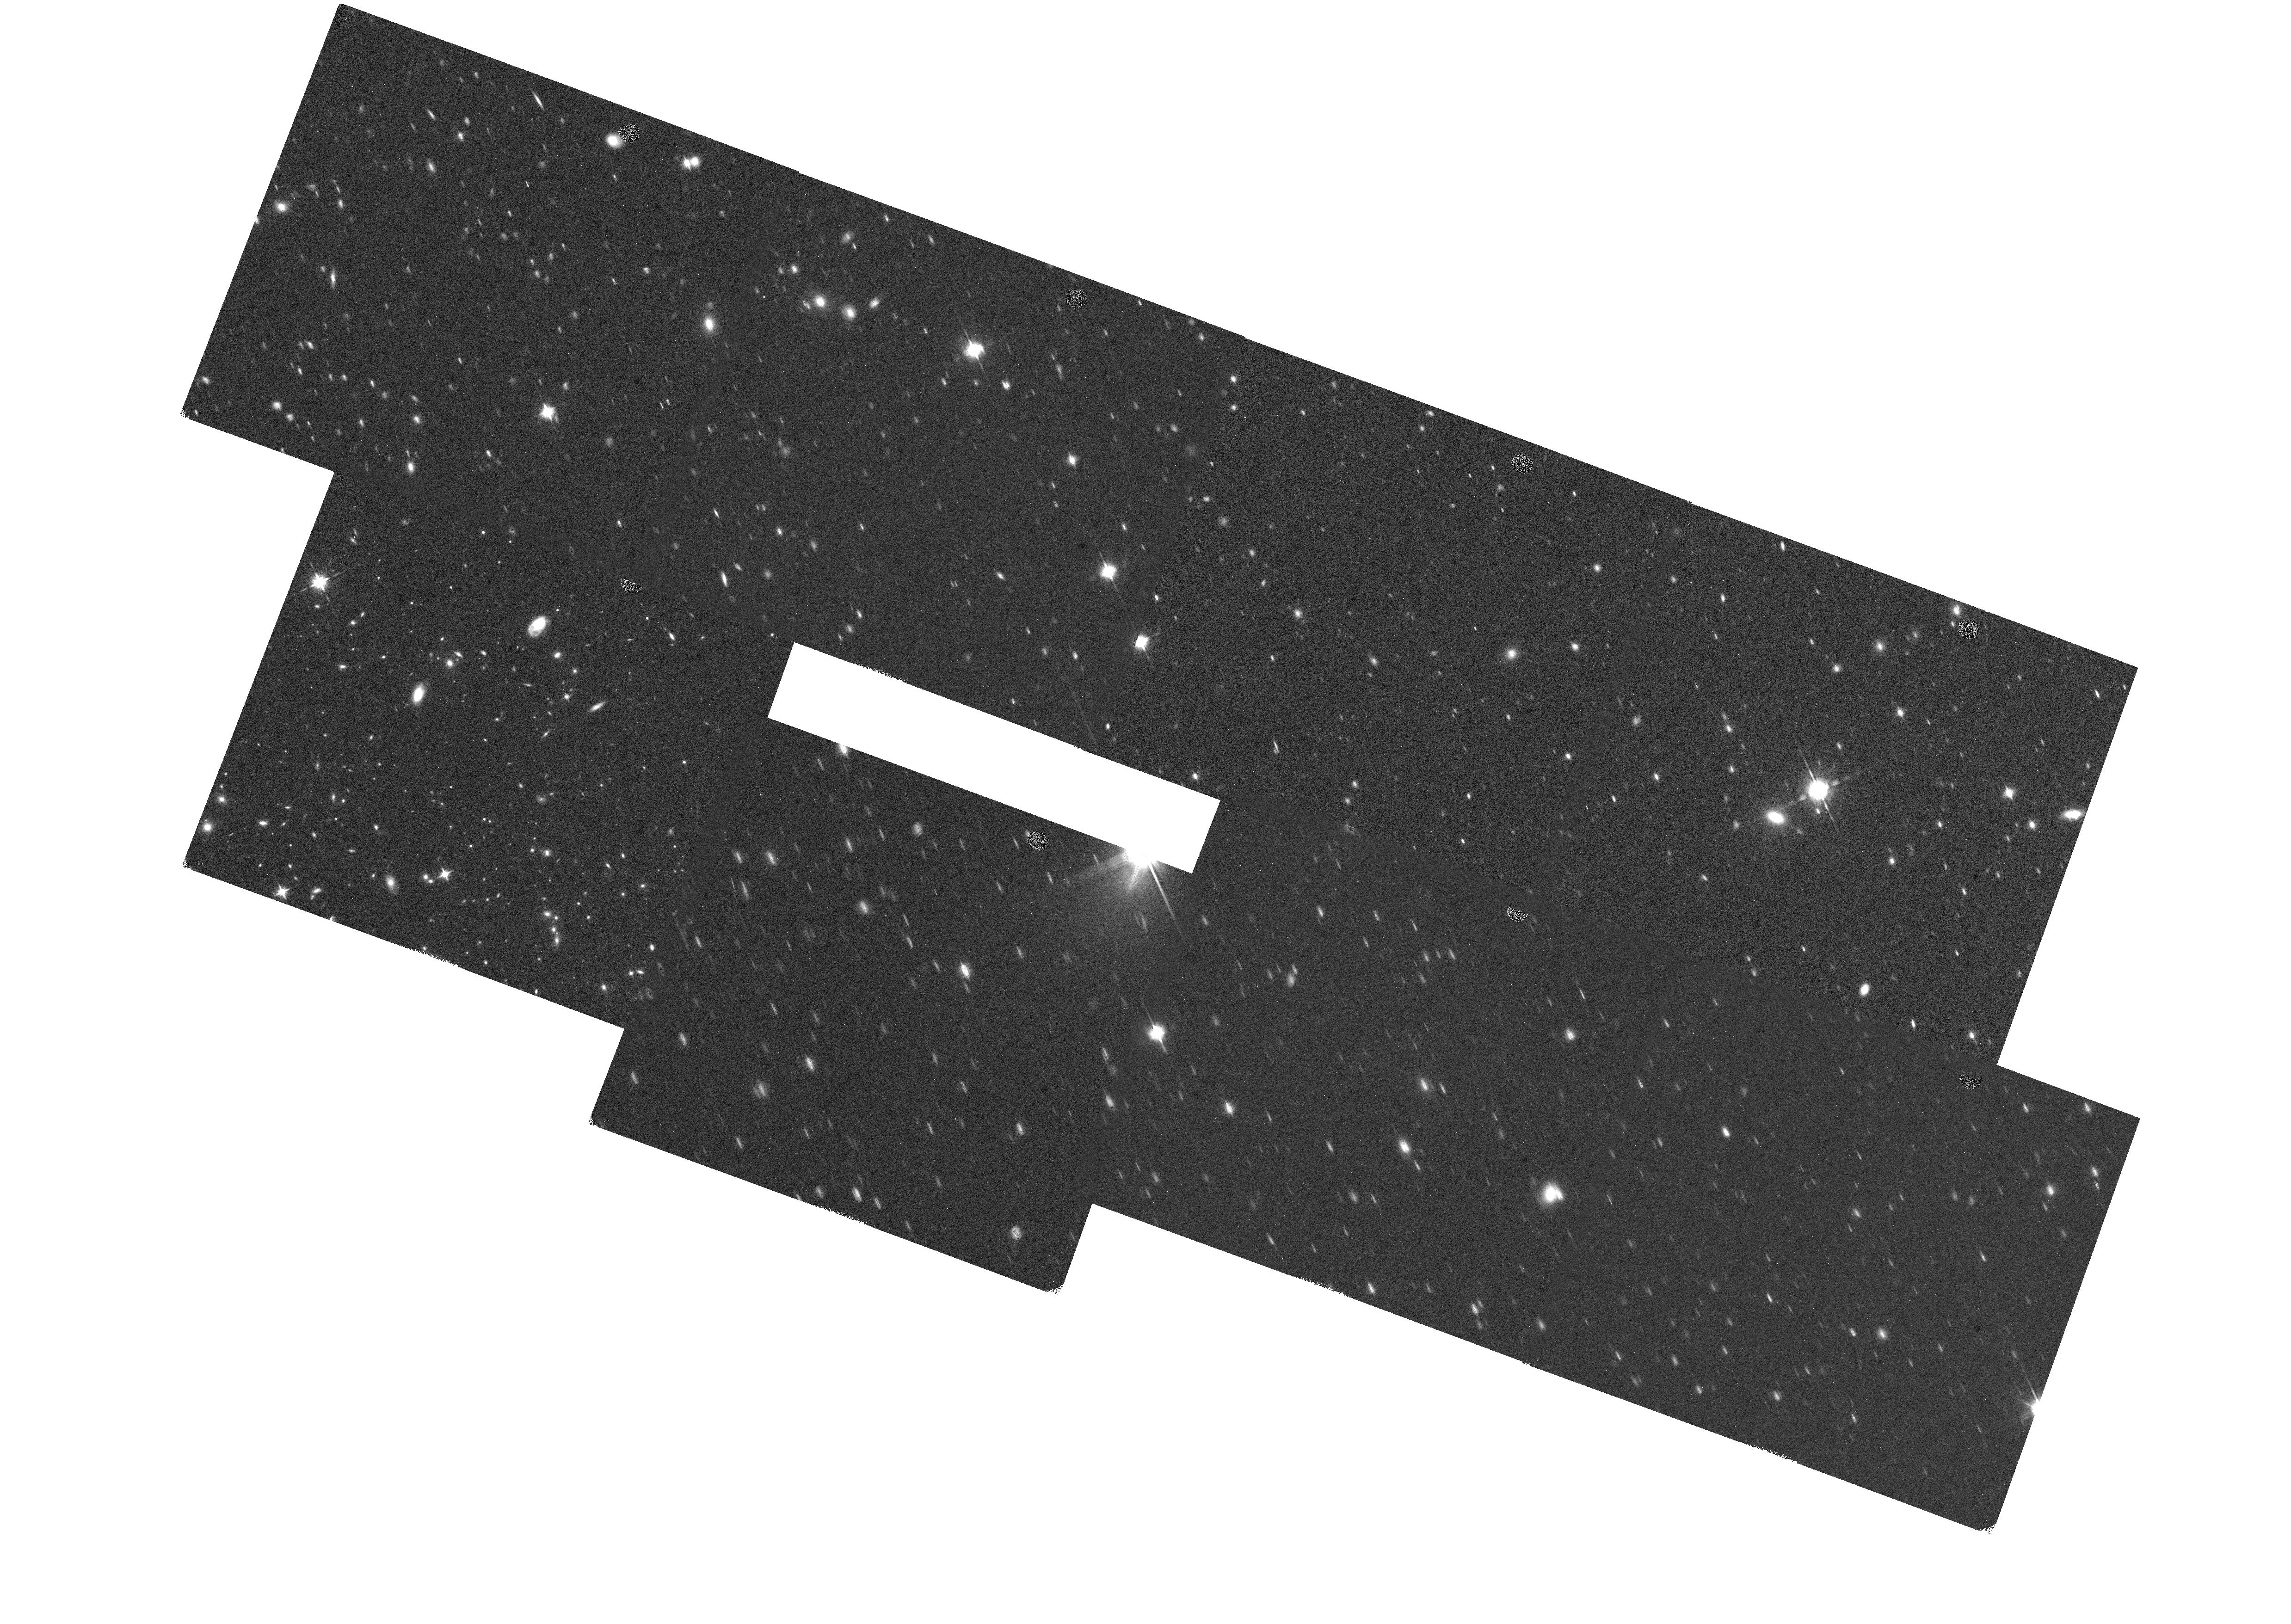
Target: COSMOS-F160W-59. Instrument: WFC3/IR. Filter: F160W. Exposure: 30 min. Observation ID: hst_16259_at_wfc3_ir_f160w_iedwat

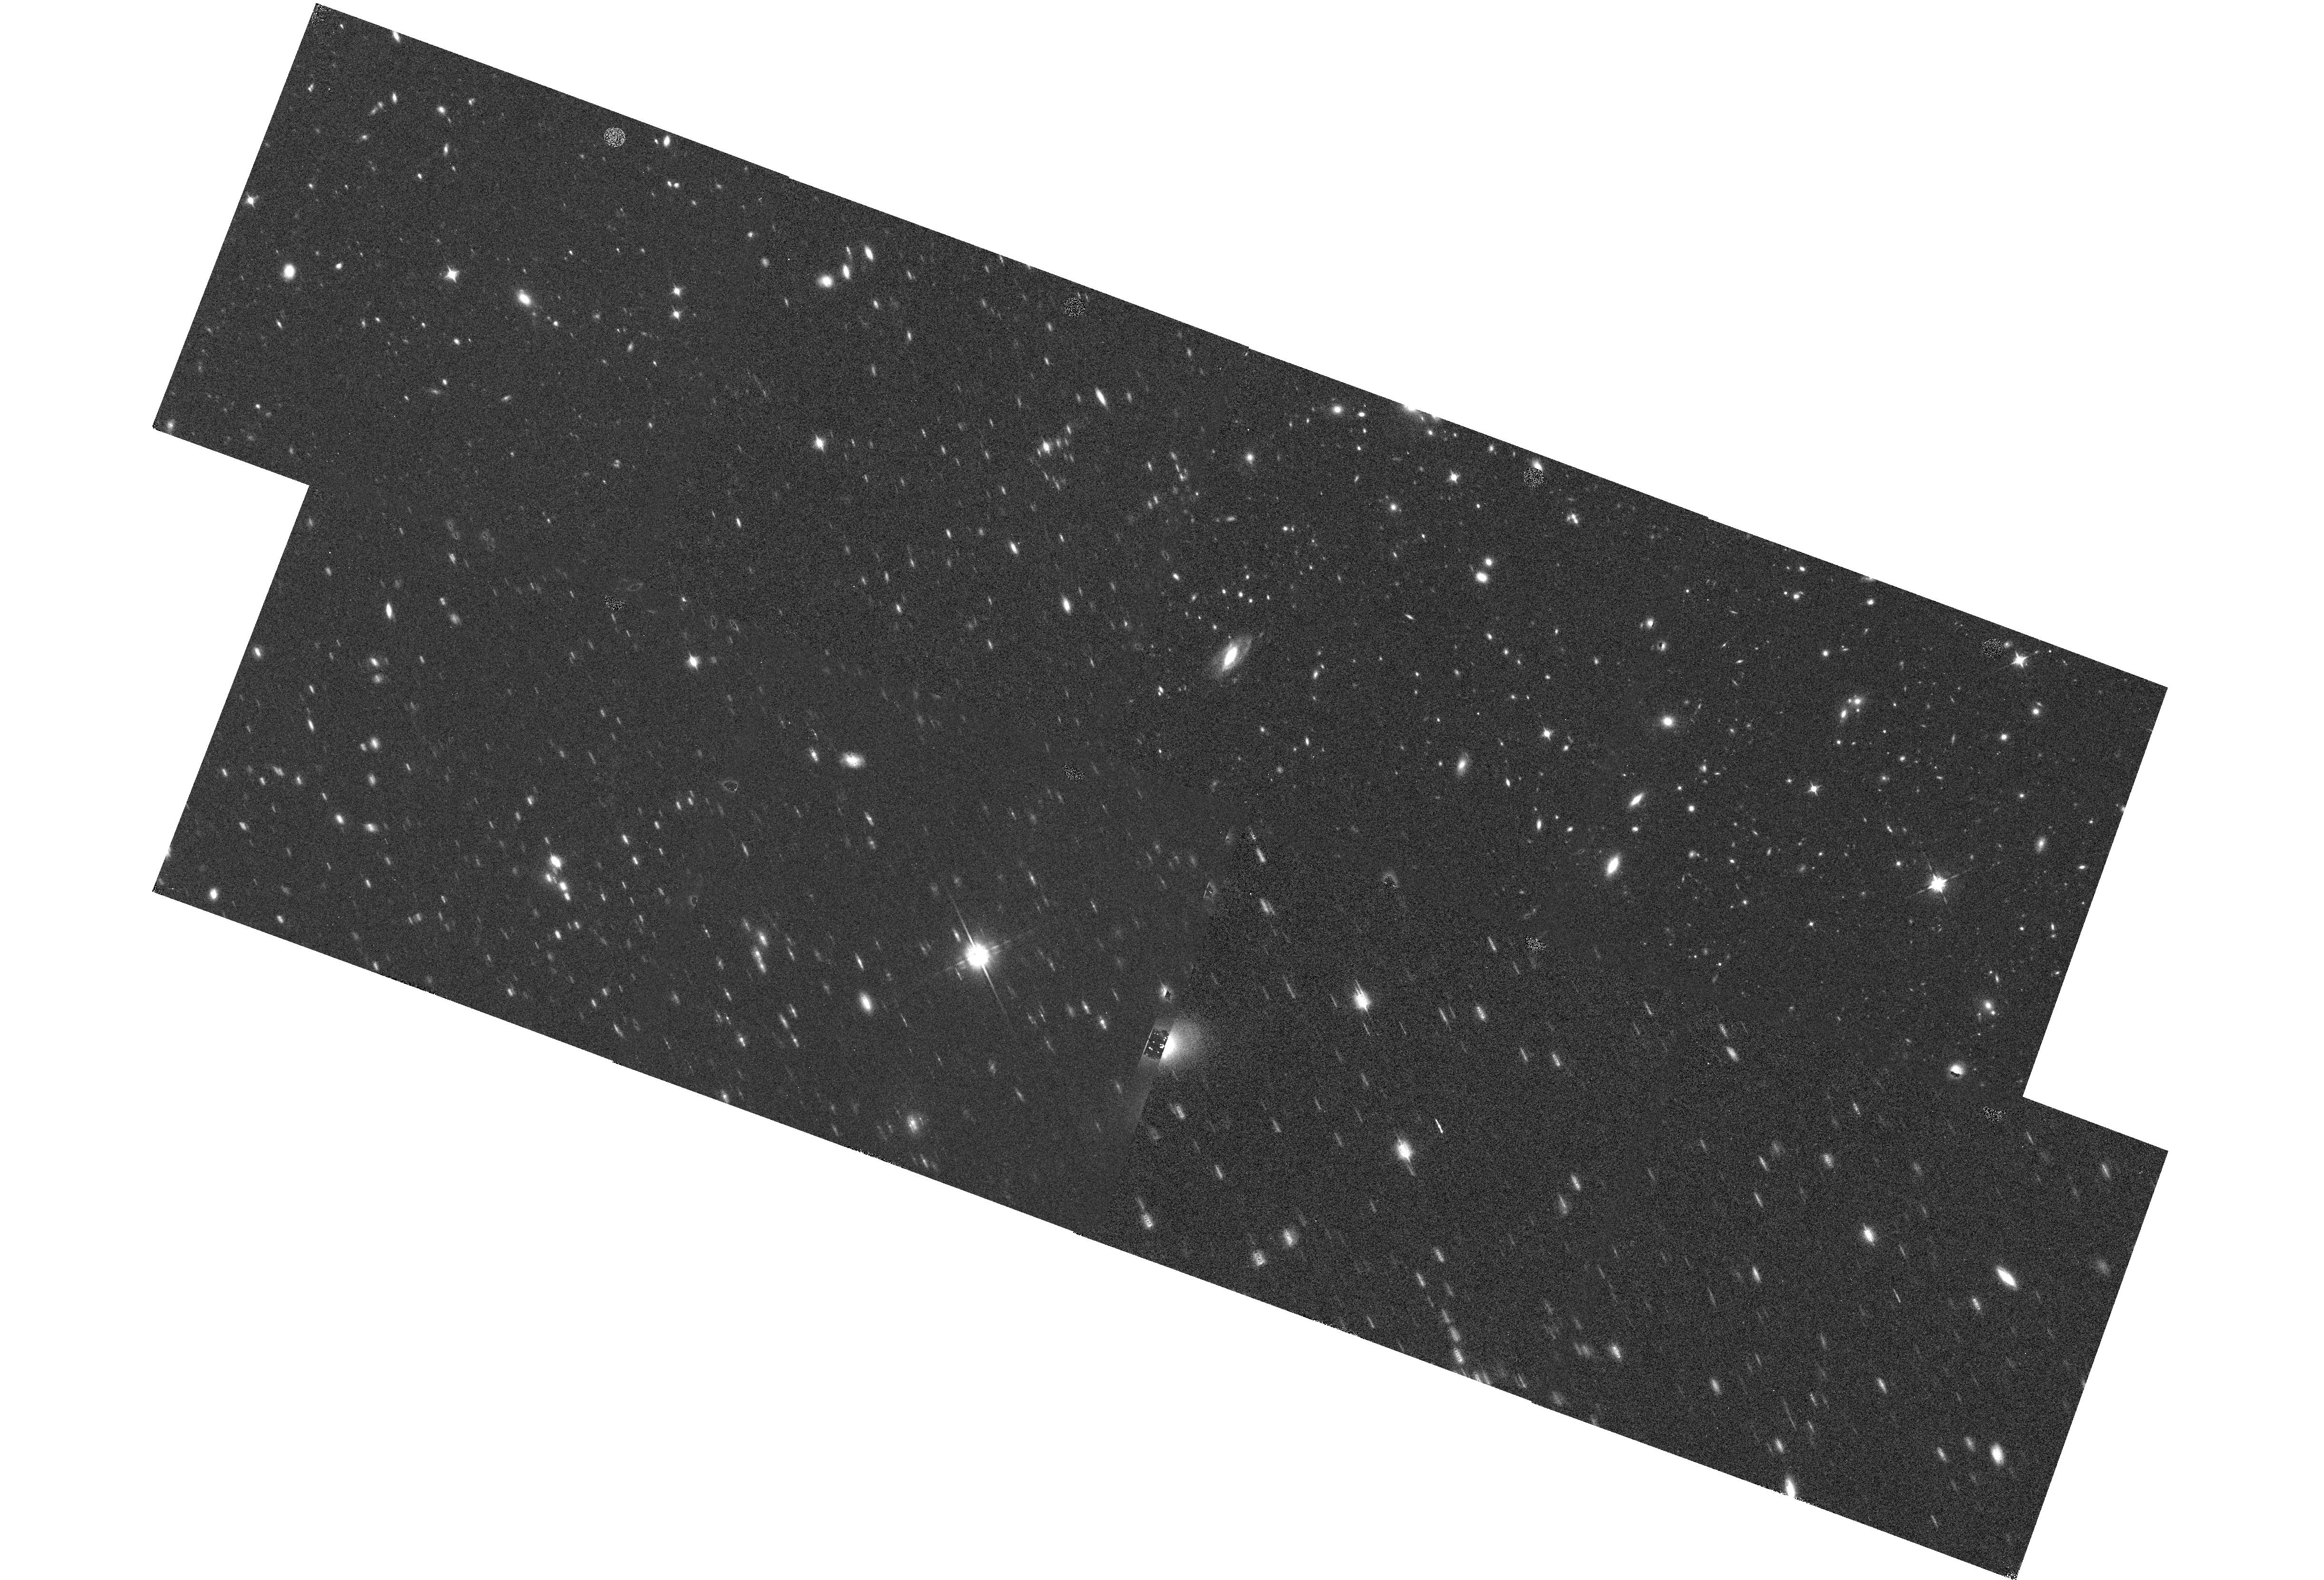
Target: COSMOS-F160W-1. Instrument: WFC3/IR. Filter: F160W. Exposure: 30 min. Observation ID: hst_16259_5u_wfc3_ir_f160w_iedw5u

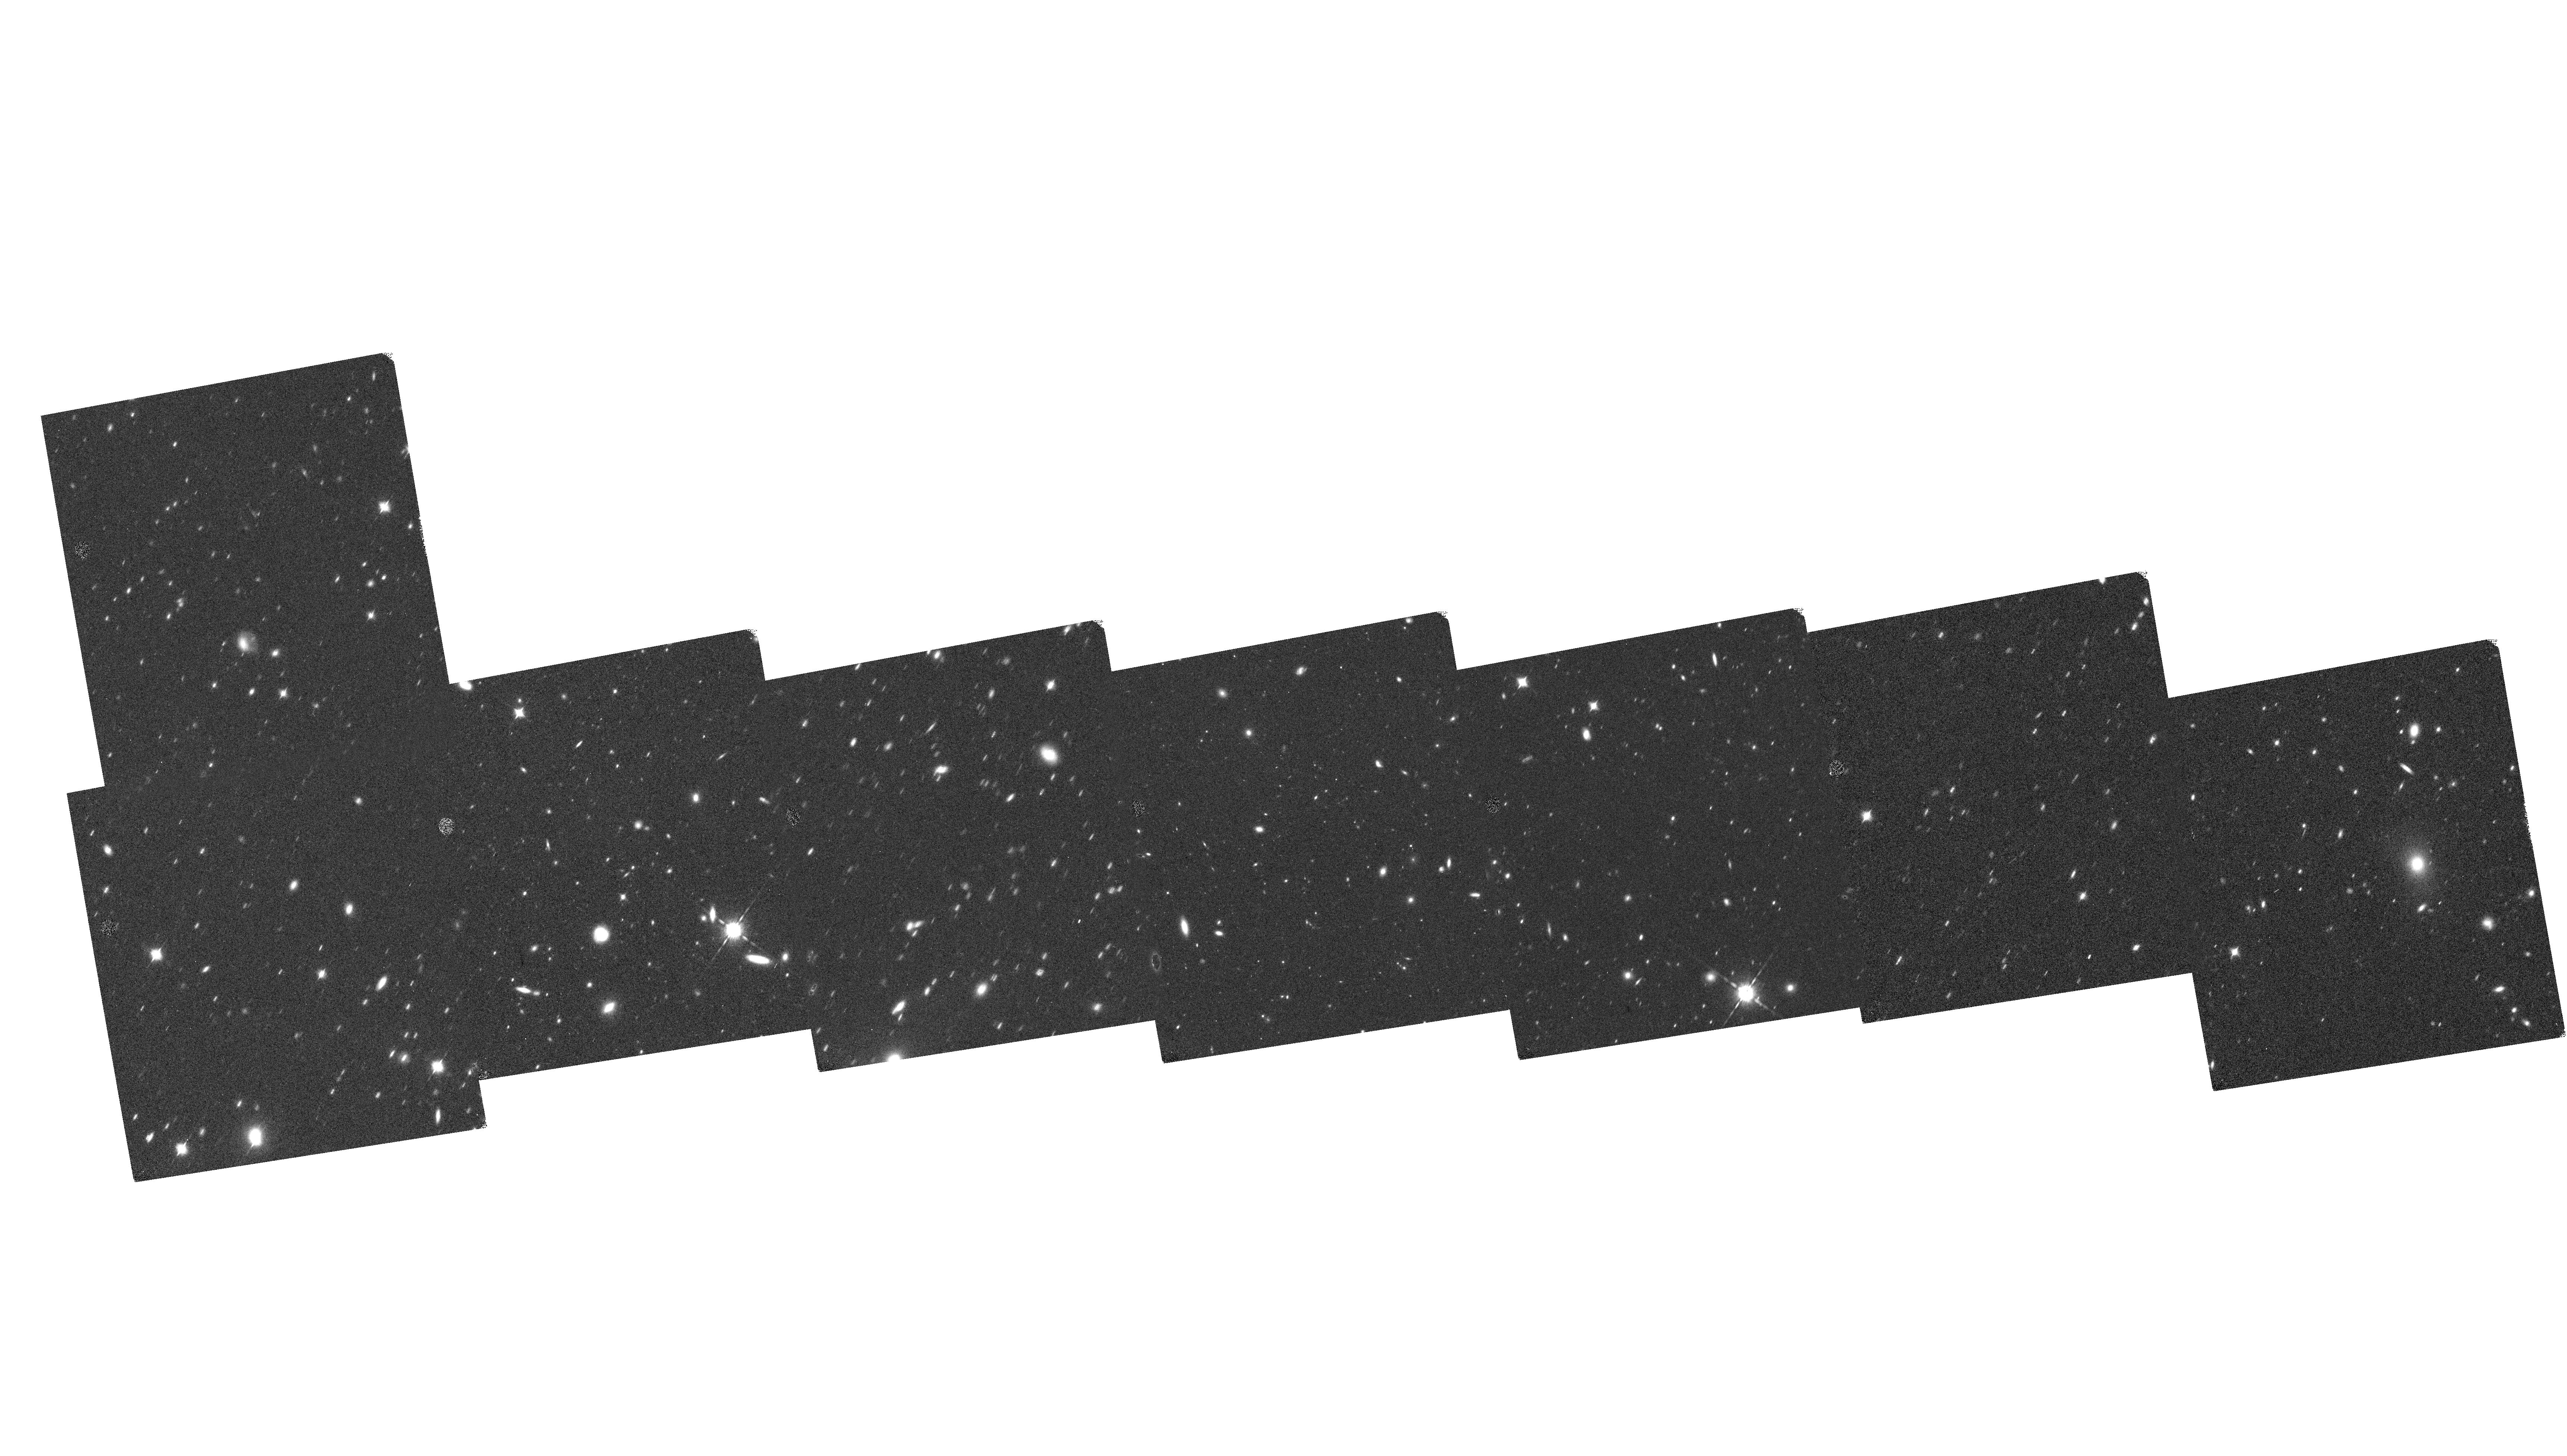
Target: COSMOS-F160W-94. Instrument: WFC3/IR. Filter: F160W. Exposure: 30 min. Observation ID: hst_16259_9j_wfc3_ir_f160w_iedw9j

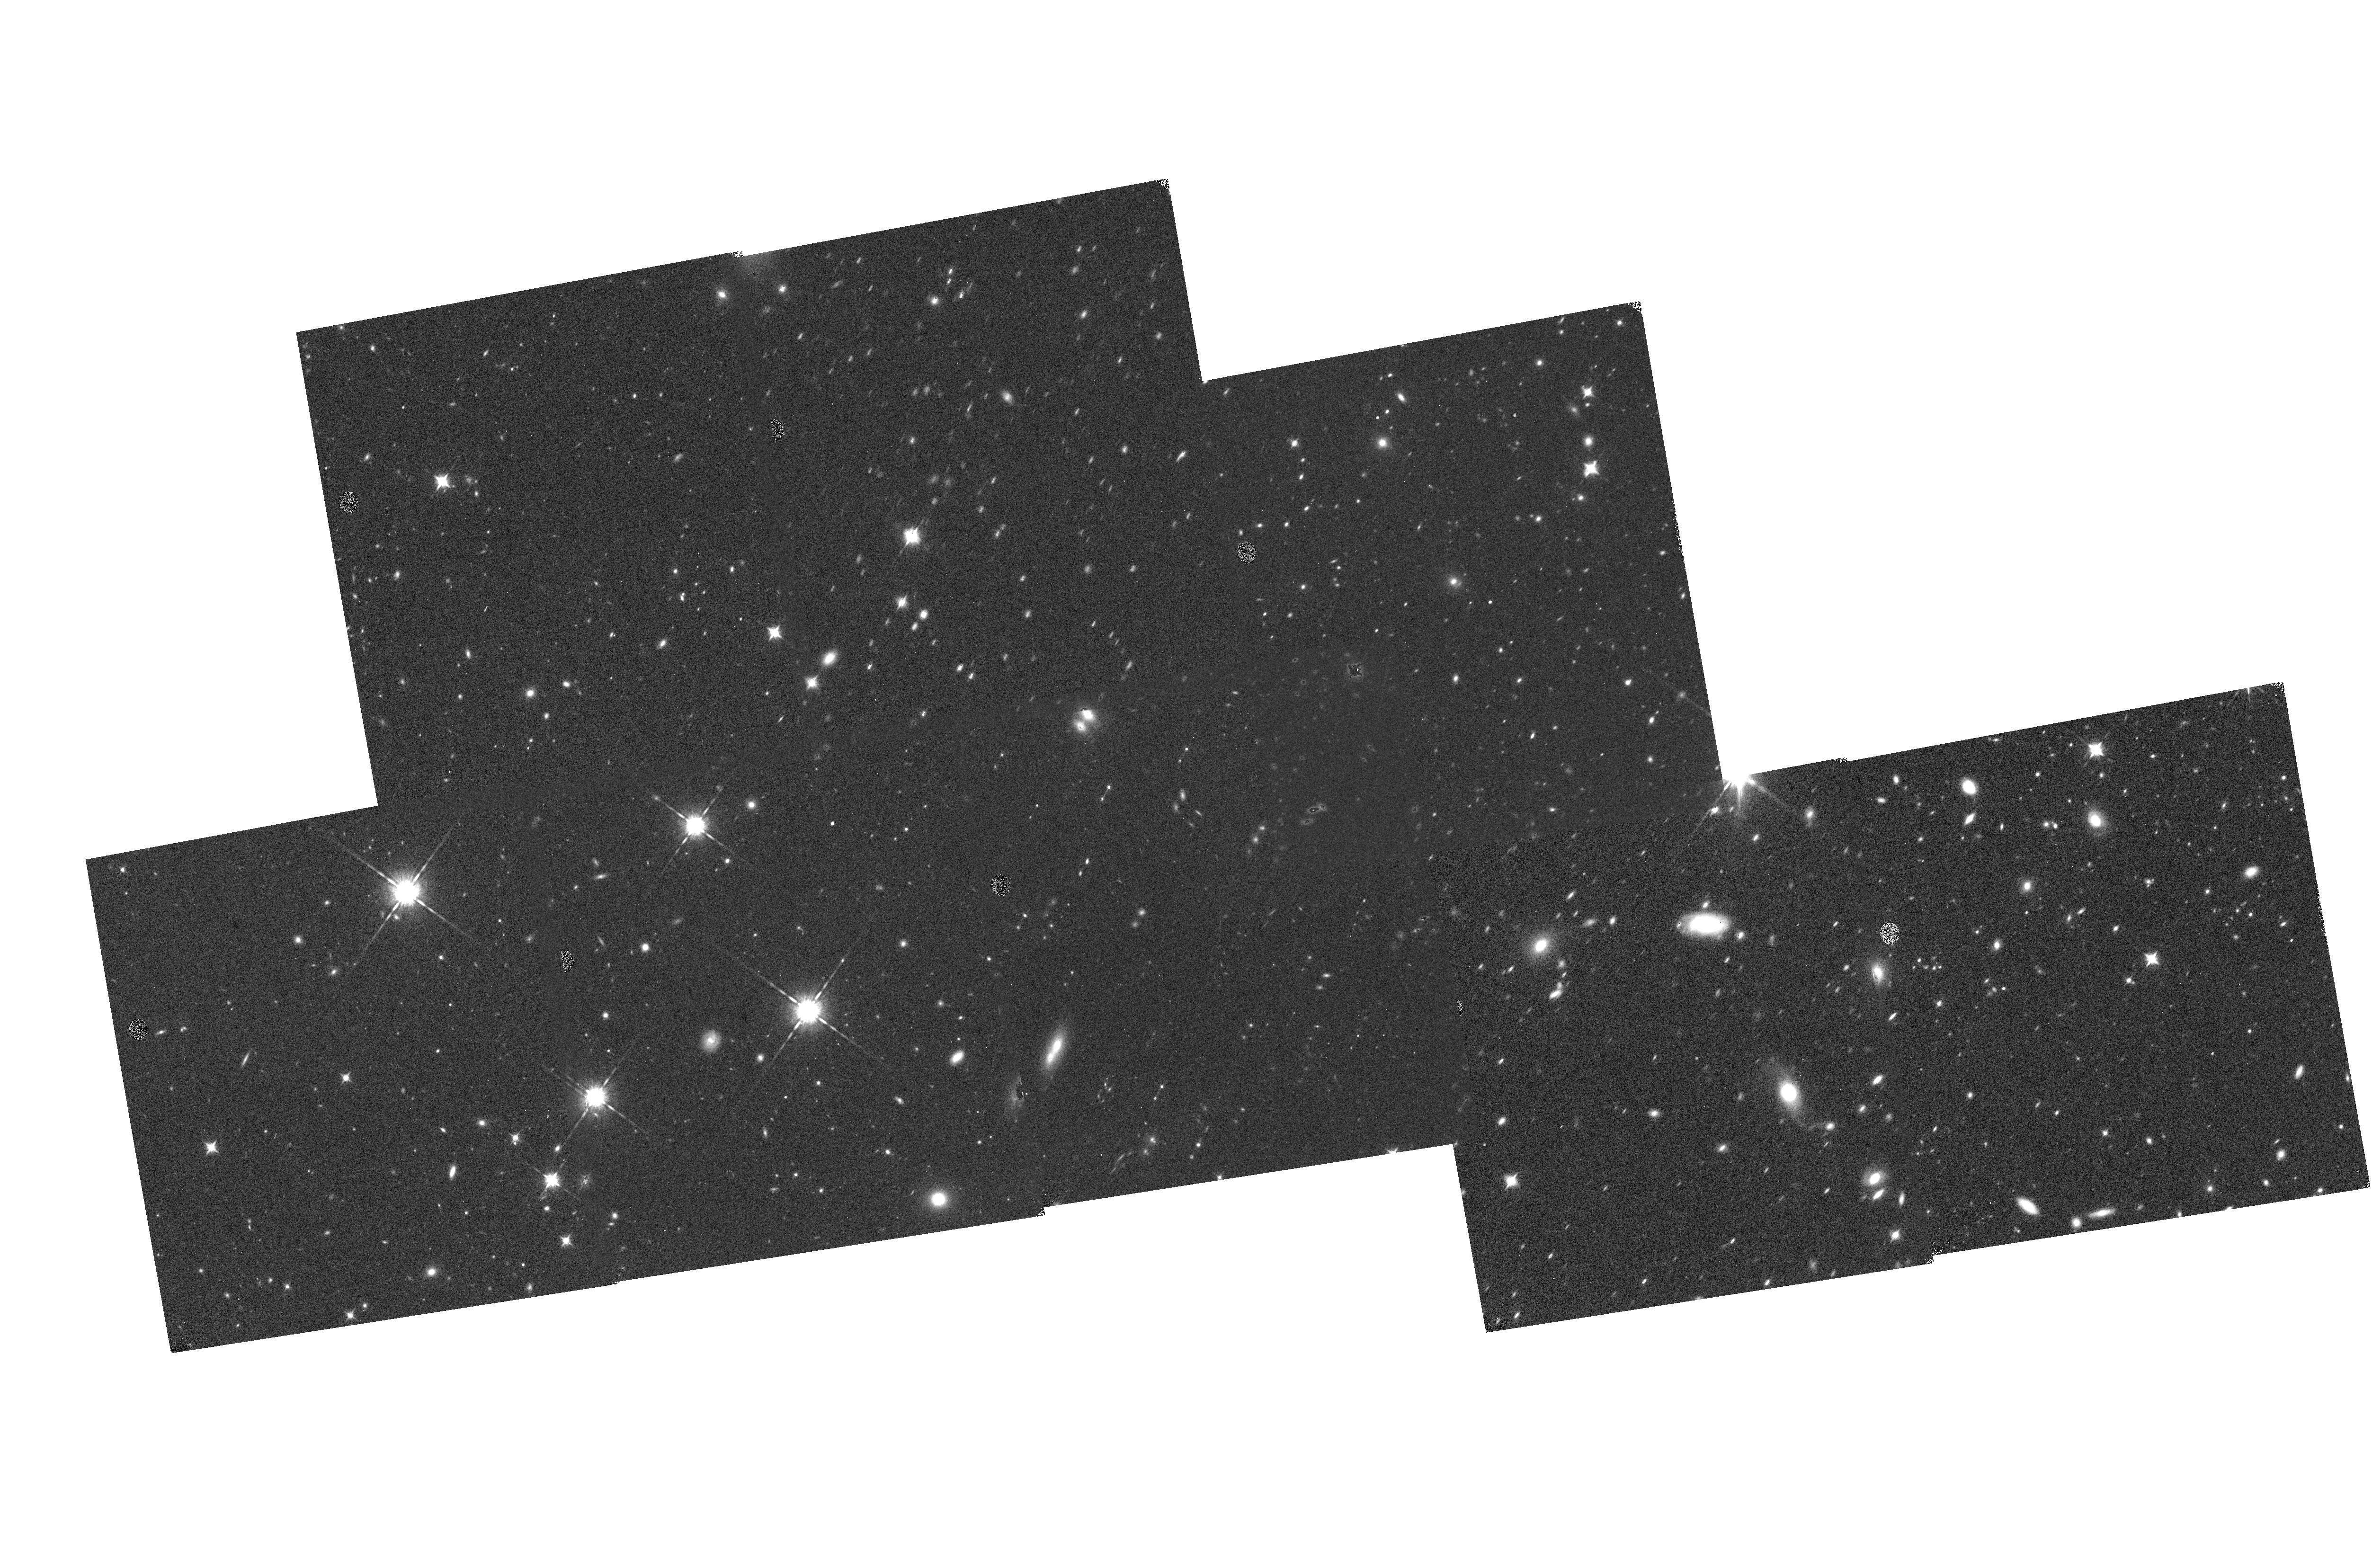
Target: COSMOS-F160W-90. Instrument: WFC3/IR. Filter: F160W. Exposure: 30 min. Observation ID: hst_16259_9f_wfc3_ir_f160w_iedw9f

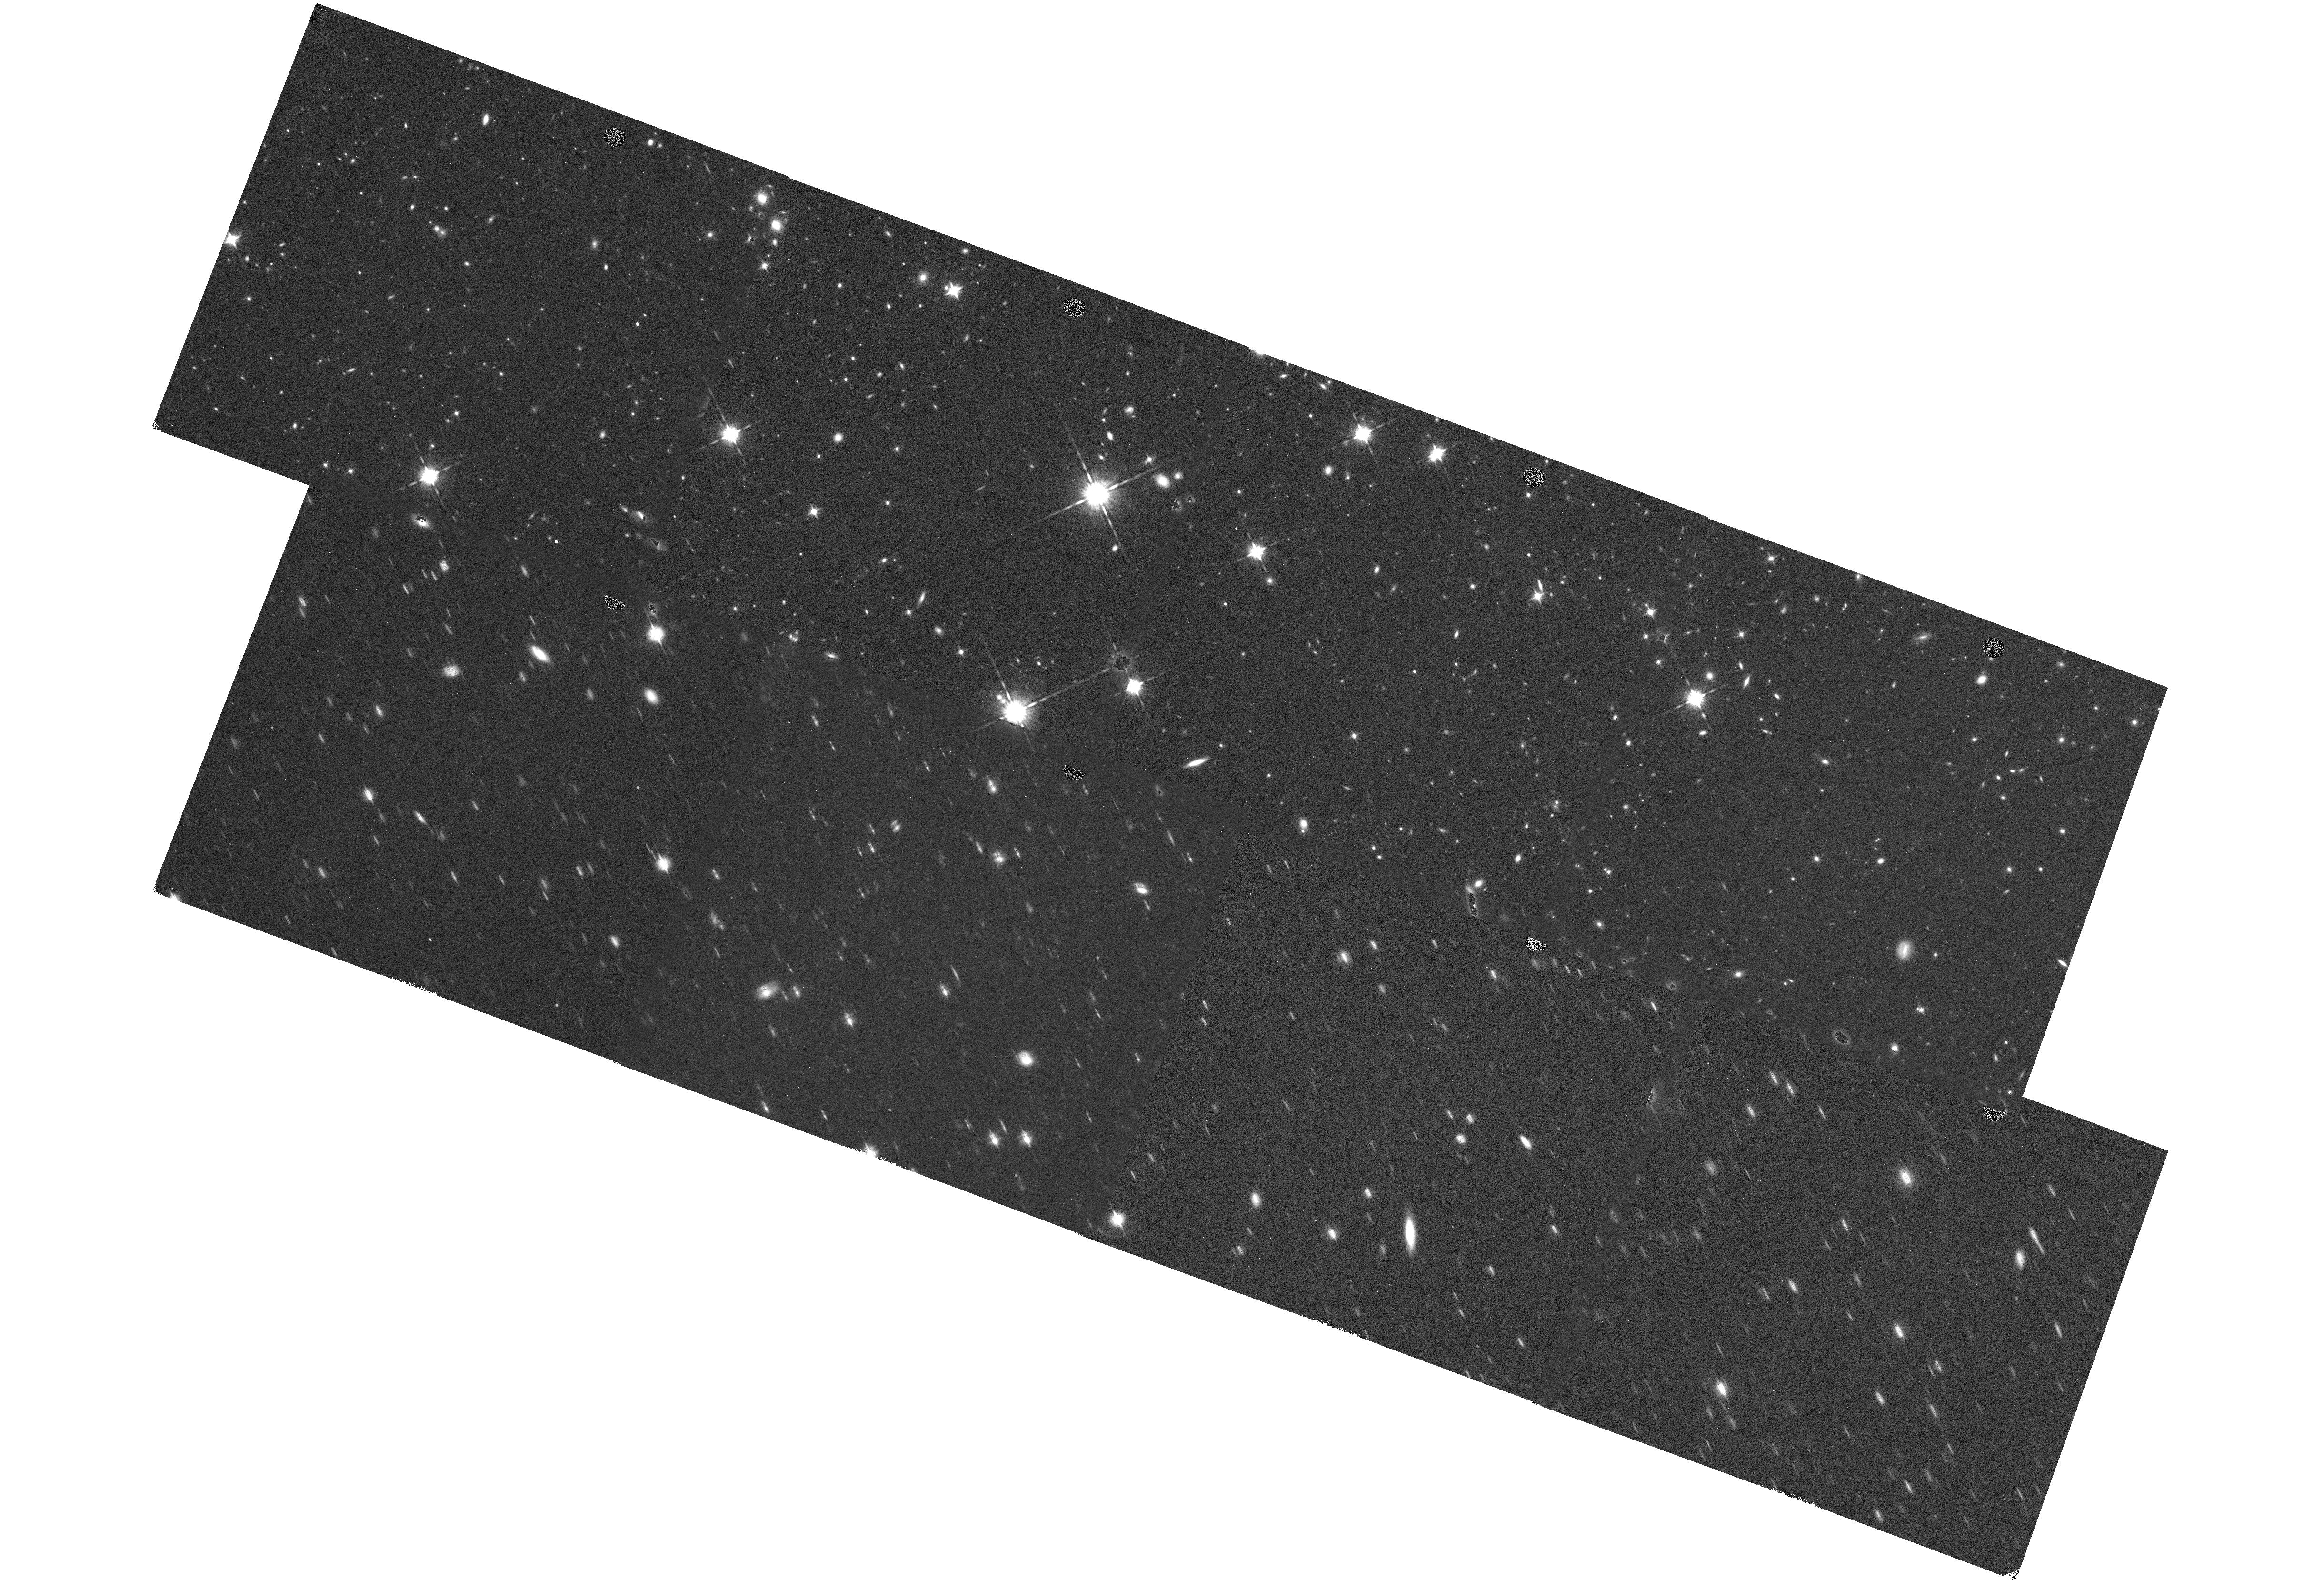
Target: COSMOS-F160W-62. Instrument: WFC3/IR. Filter: F160W. Exposure: 30 min. Observation ID: hst_16259_8d_wfc3_ir_f160w_iedw8d

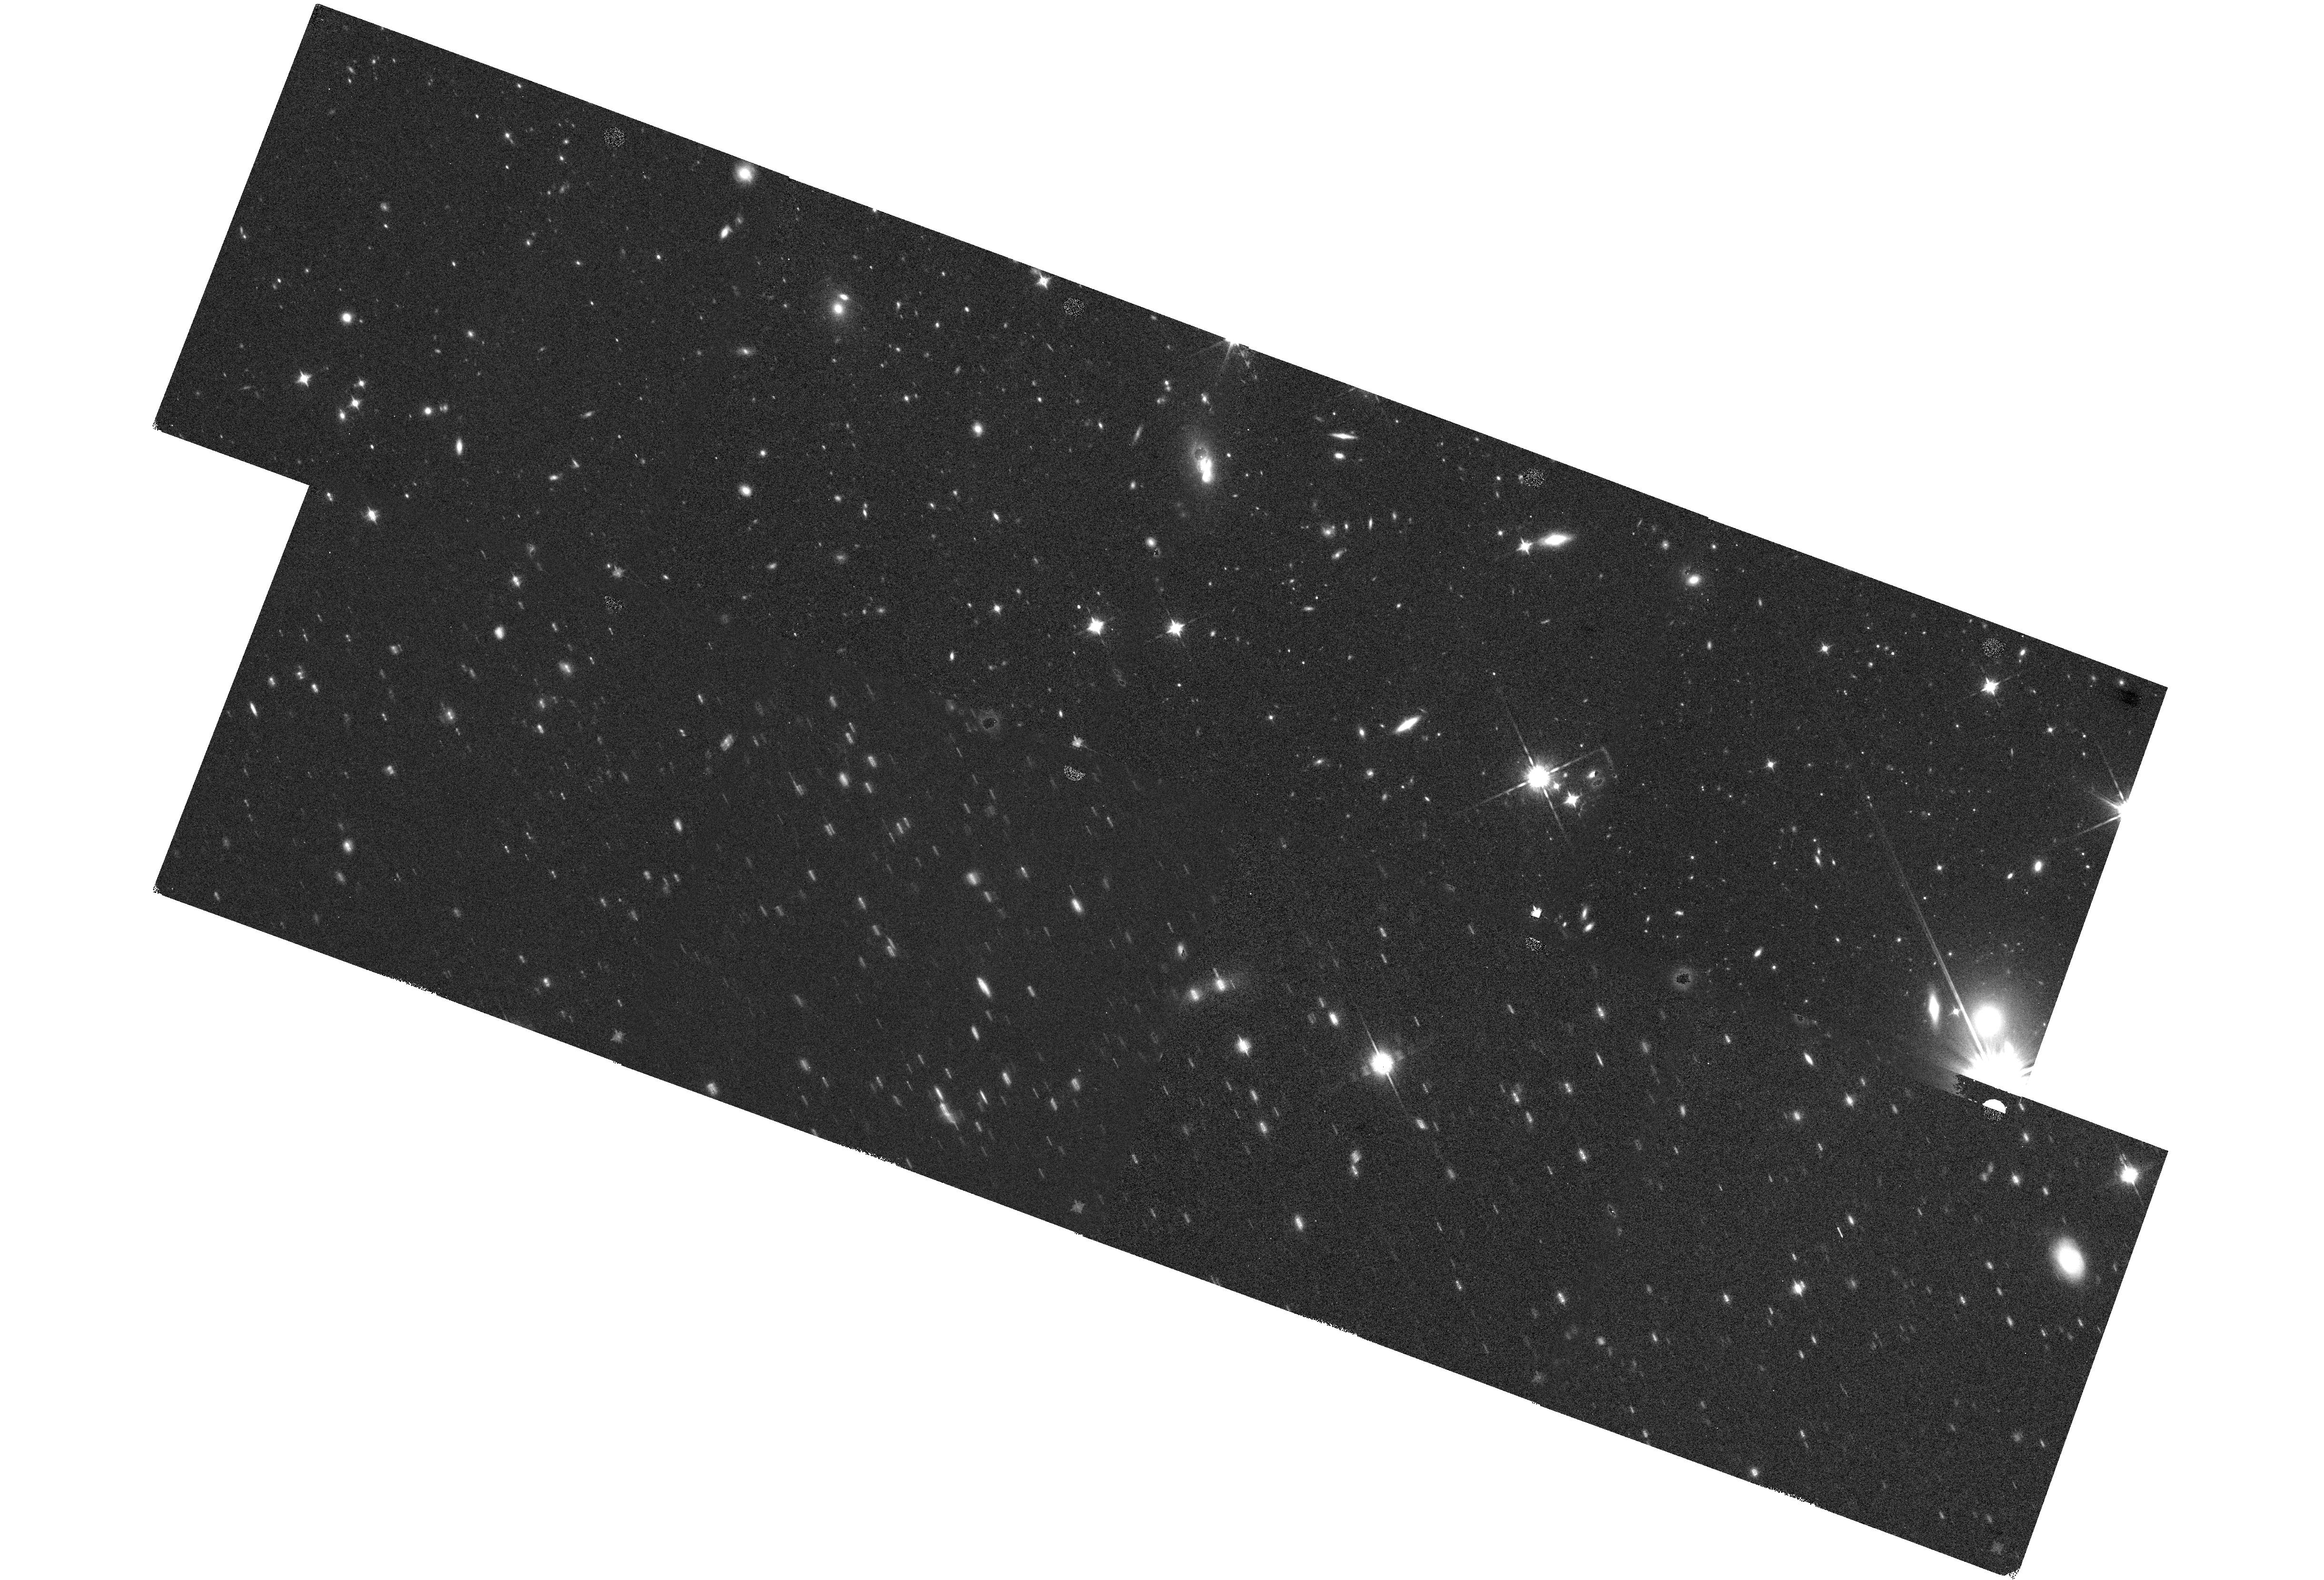
Target: COSMOS-F160W-8. Instrument: WFC3/IR. Filter: F160W. Exposure: 30 min. Observation ID: hst_16259_6b_wfc3_ir_f160w_iedw6b

3D-DASH: A Wide Field WFC3/IR Survey of COSMOS (PI: Momcheva, Ivelina)

The Hubble Space Telescope has enabled us to establish a broad picture of how present day galaxies came to be. We propose to extend this legacy into unprecedented new territory - degree-scale infrared imaging and spectroscopy - that will allow us for the first time to study the physical processes that shape the behemoths of the universe: the most massive, highly-star-forming, rare galaxies up to z=3.5. Using the "drift and shift" (DASH) technique, developed in Cycle 23, we propose to survey the entire 1.7 sq. deg. COSMOS field in WFC3/H(F160W) and WFC3/G141 in order to map the build up of stellar structure via >1000 resolved H-alpha maps, carry out a statistically robust census of ~450 M>10^11 M_sun galaxies, identify up to 100 massive major mergers to constrain theoretical models, determine emission line redshifts for ~37, 000 z>0.7 galaxies and provide the most accurate predictions on the bias and number density of emission line galaxies prior to Euclid and WFIRST. 3D-DASH will create a wide shallow tier in the infrared "wedding cake" of extragalactic surveys, increasing the area observed with infrared grism spectroscopy by almost an order of magnitude and adding HST-resolution infrared imaging to COSMOS, one of the most actively studied fields. This program will fill in an important gap in HST extragalactic surveys in the pre-JWST era and is unlikely to be surpassed in sensitivity, area and resolution until the launch of WFIRST.